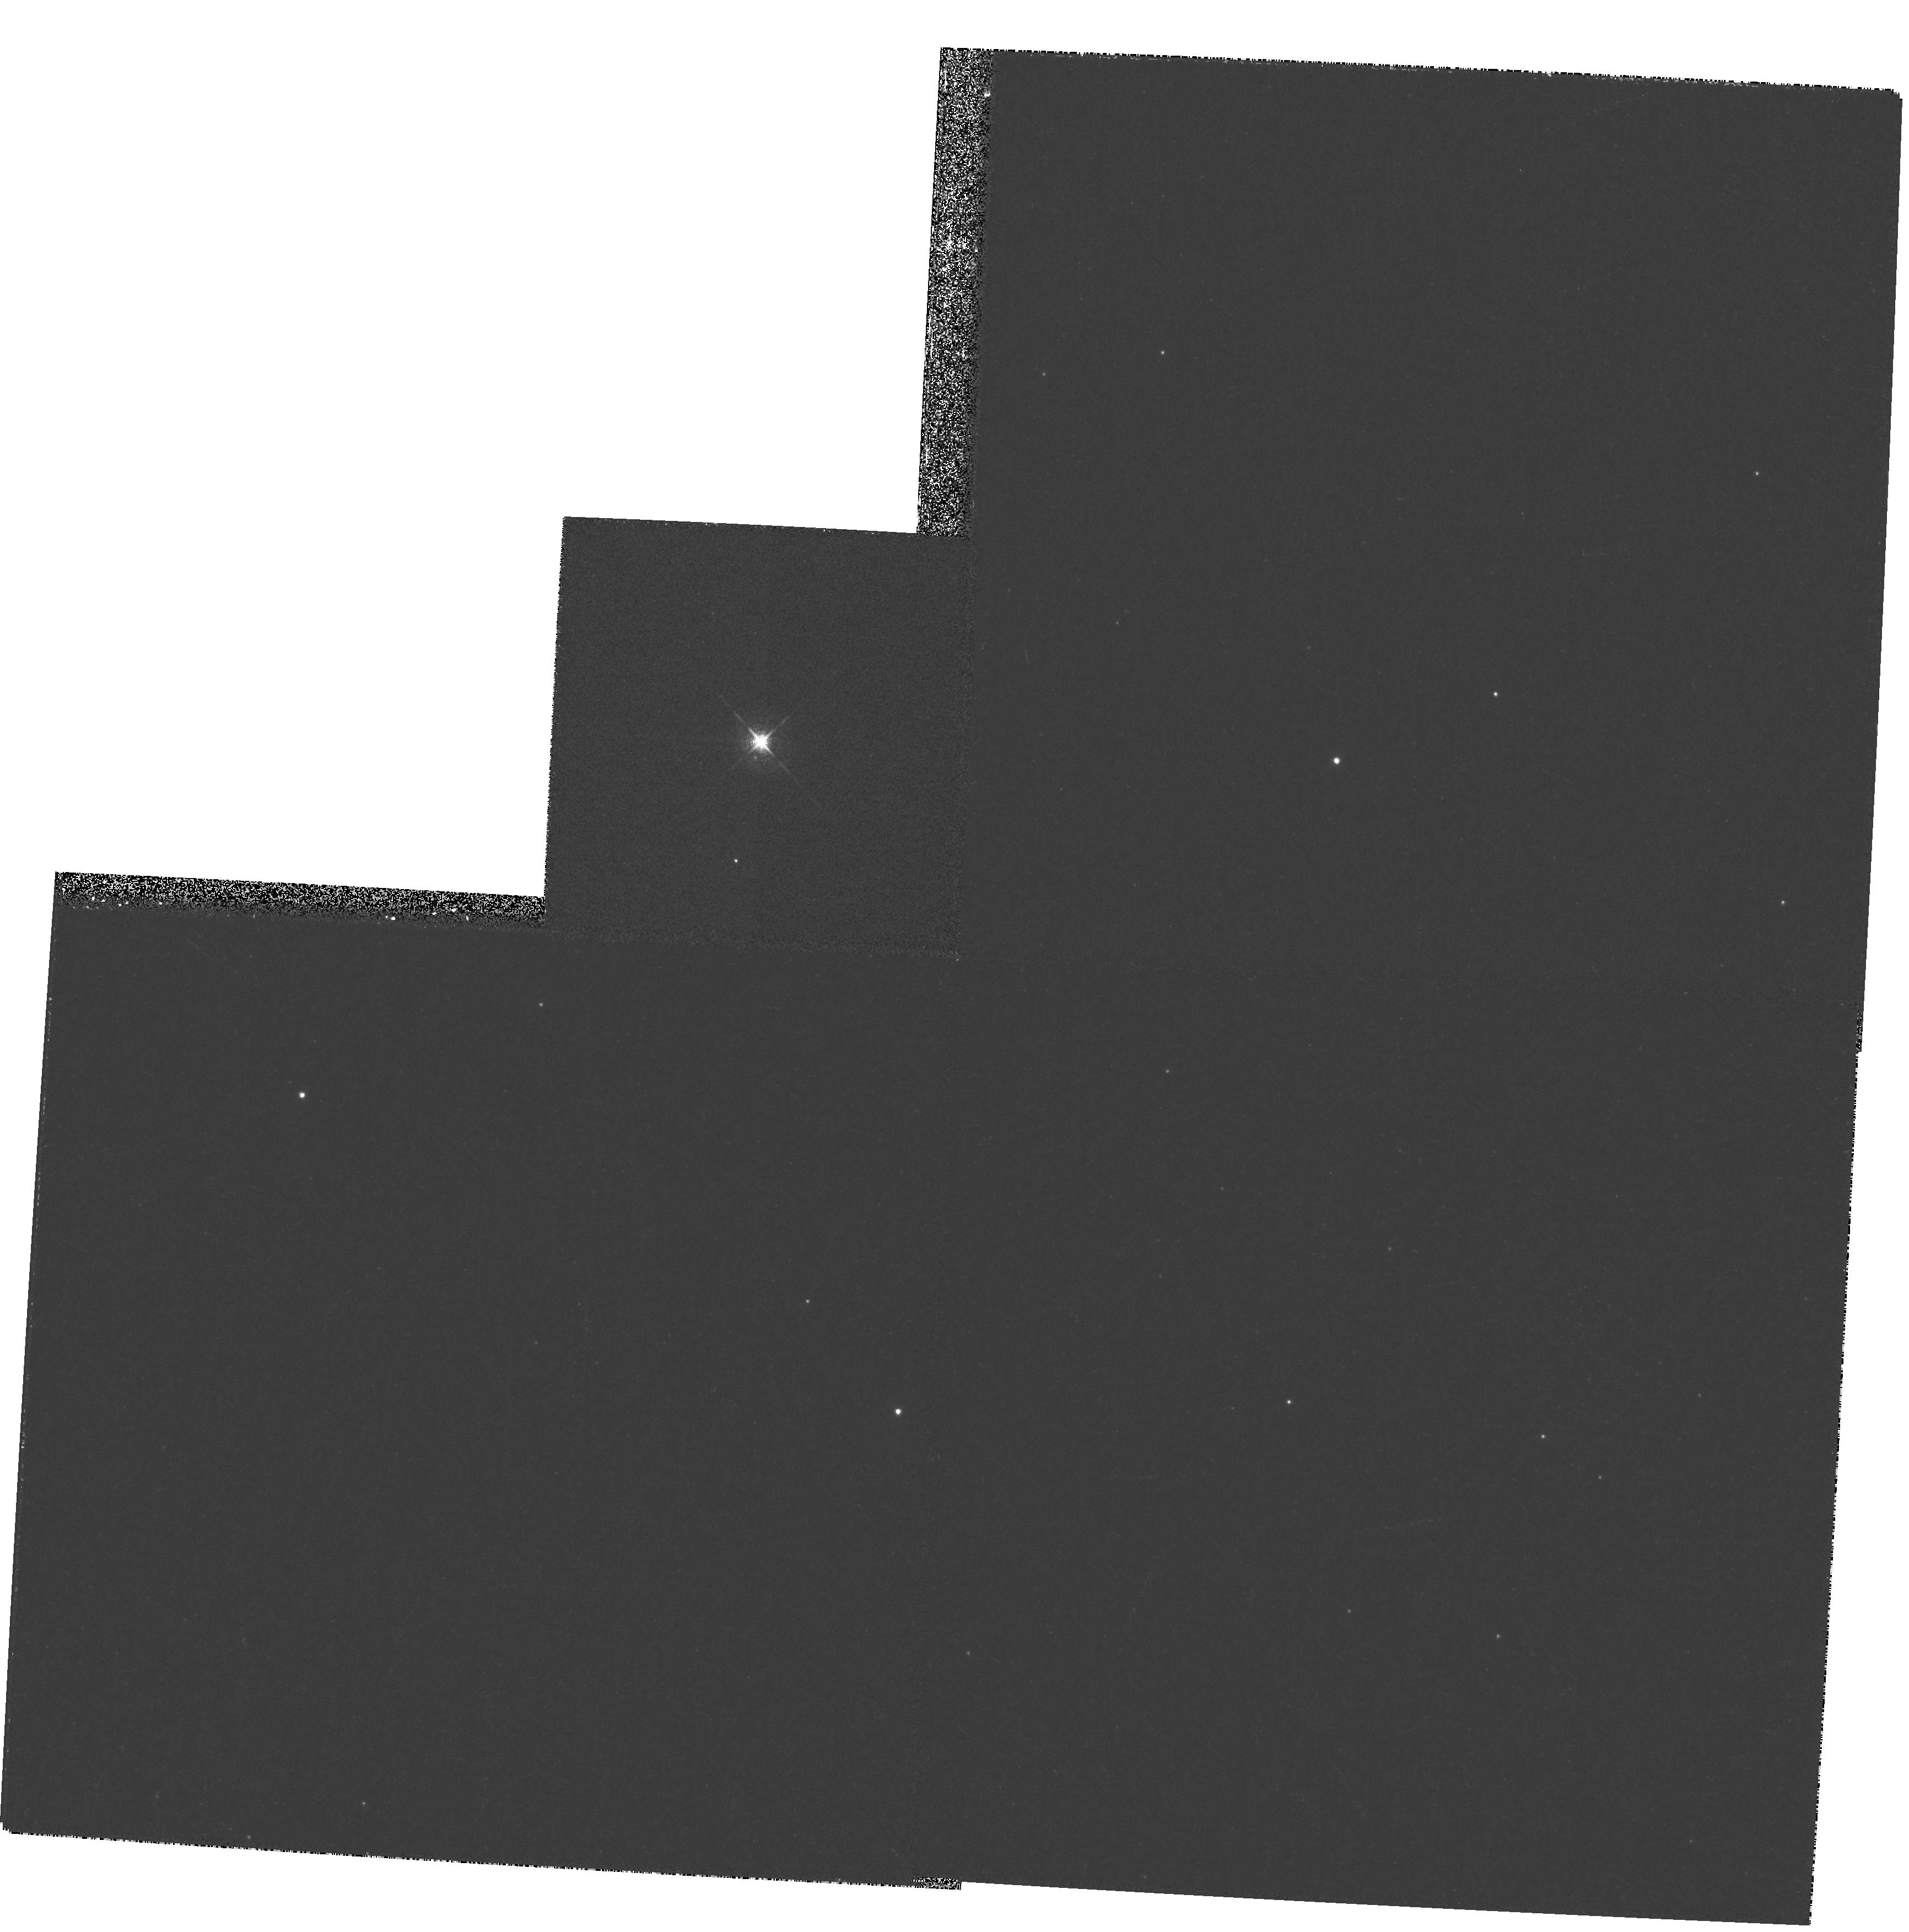
Target: CI-CAM
Instrument: WFPC2/PC
Filter: F631N
Exposure: 11 min
Observation ID: hst_6670_02_wfpc2_pc_f631n_u4u602

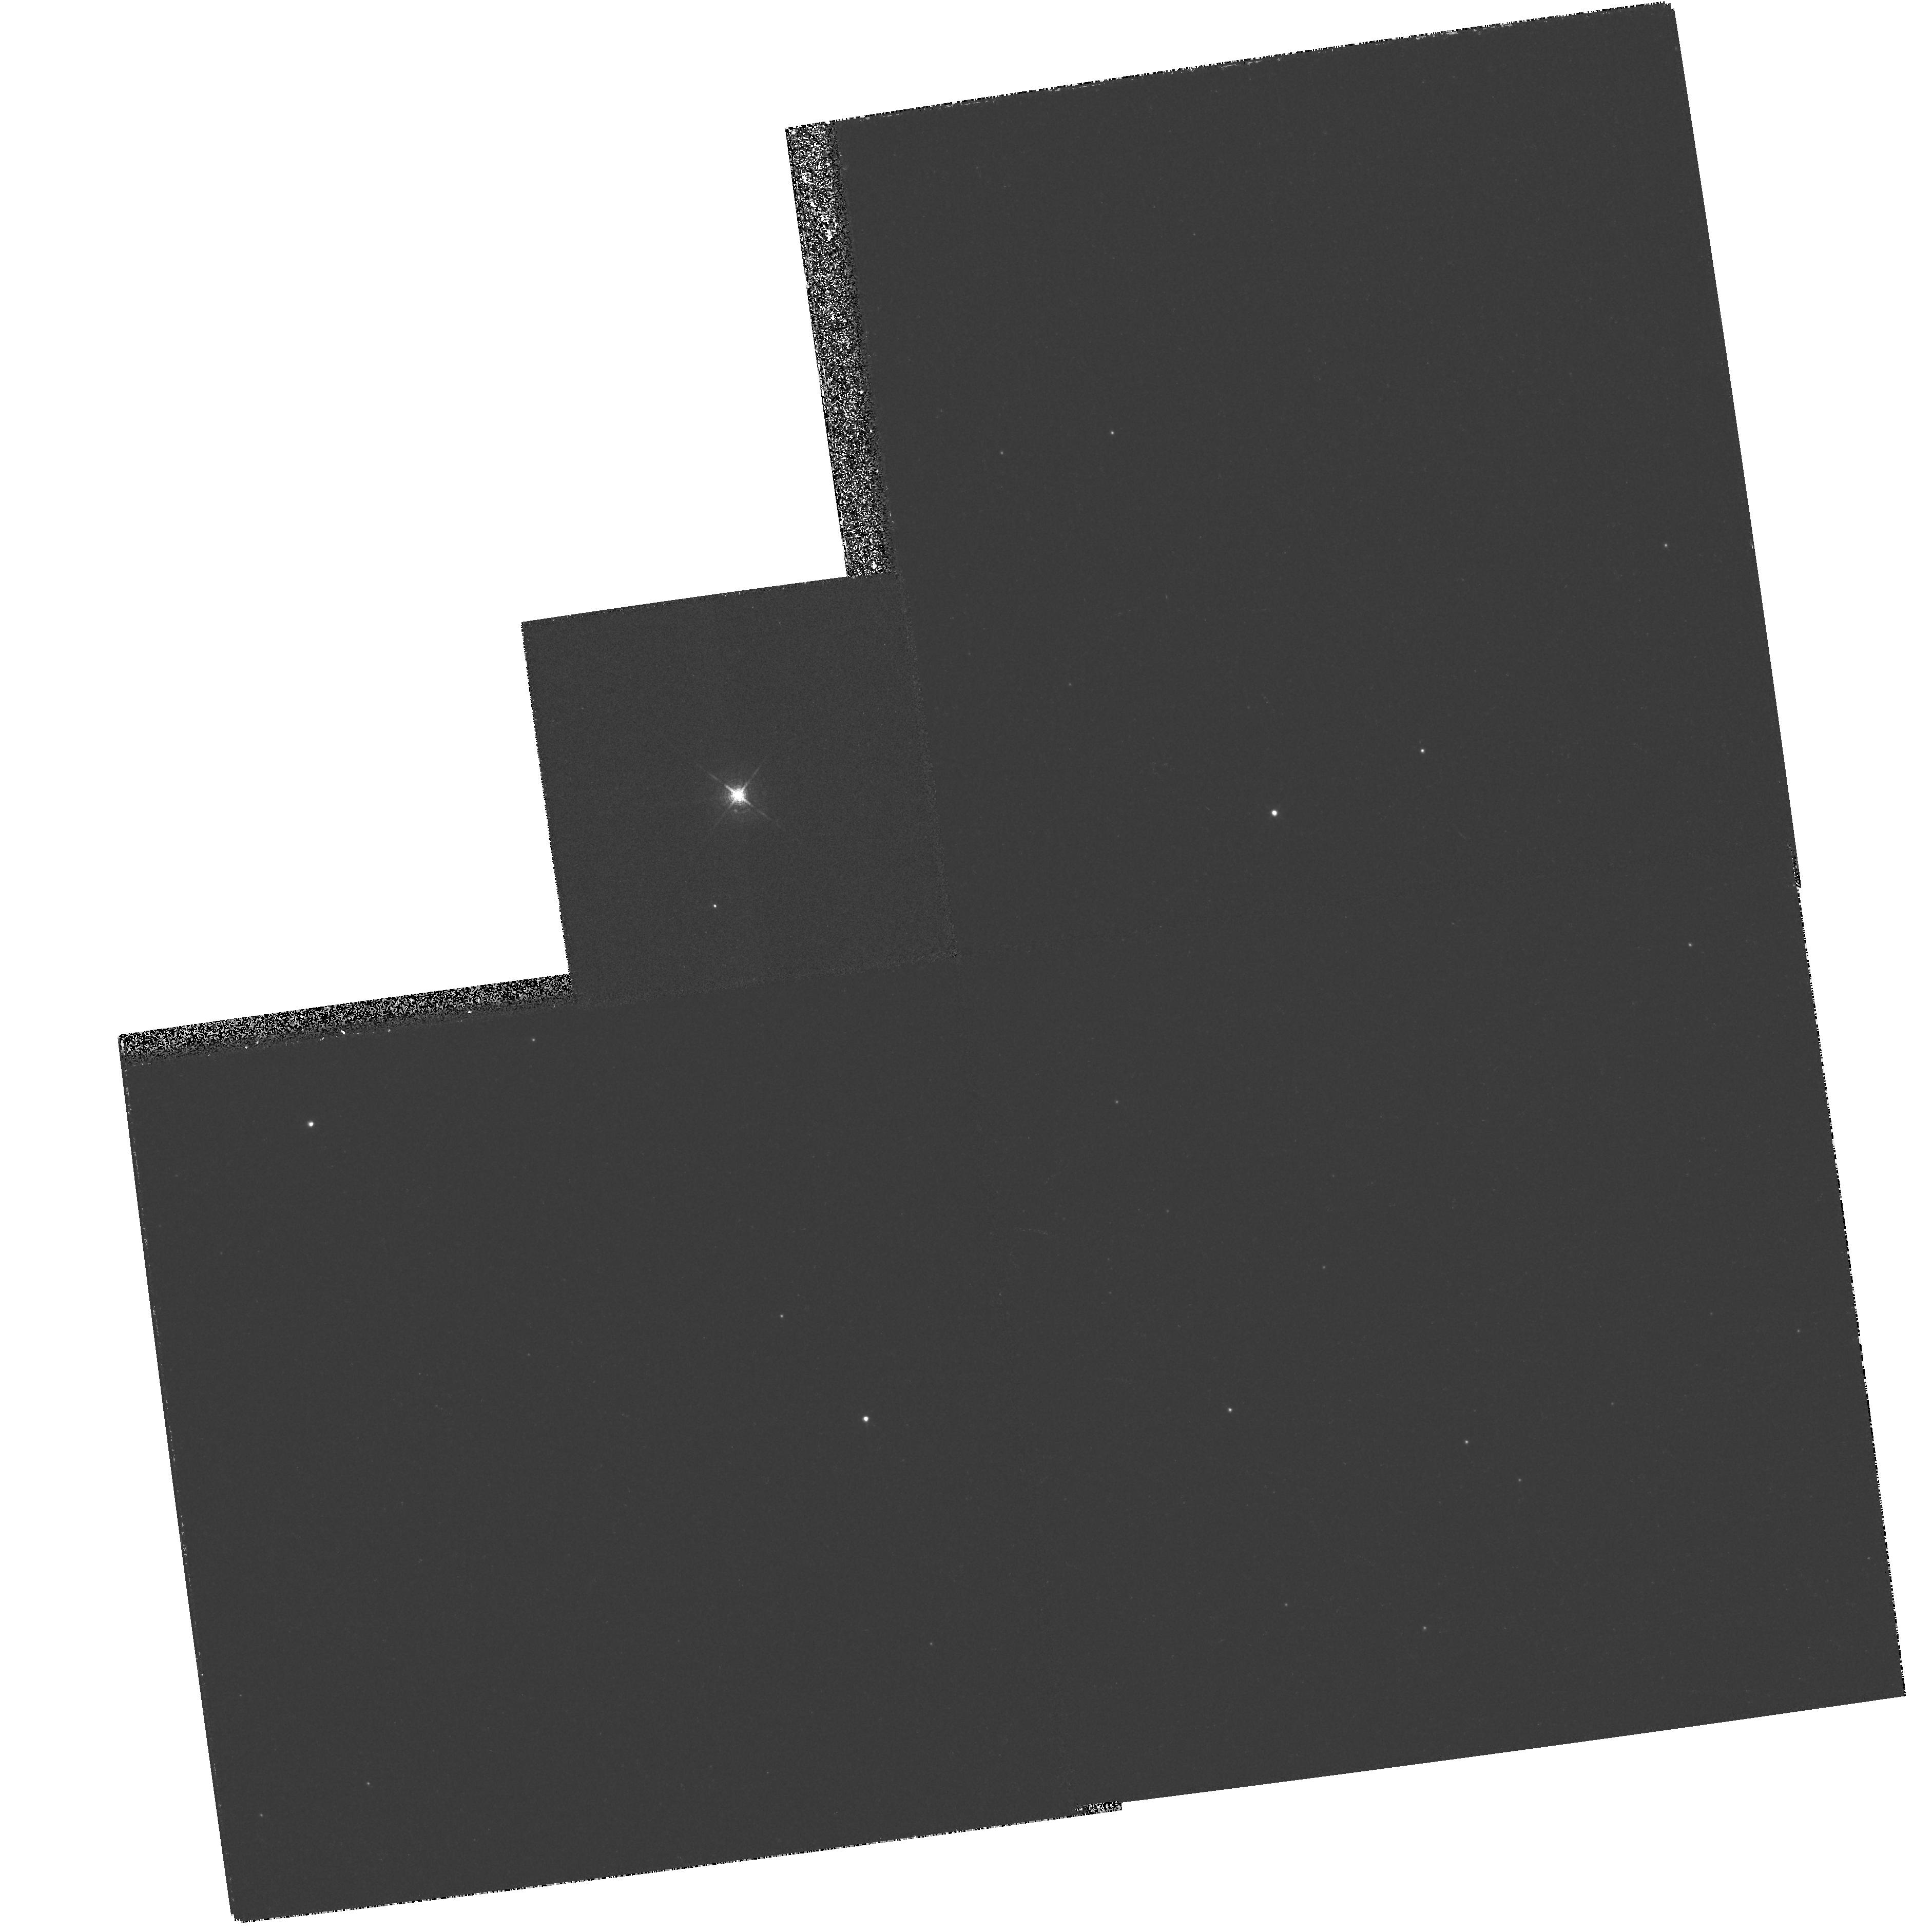
Target: CI-CAM
Instrument: WFPC2/PC
Filter: F631N
Exposure: 11 min
Observation ID: hst_6670_01_wfpc2_pc_f631n_u4u601

High-resolution imagery of jets from superluminal X-ray transients (PI: Tavani, Marco)

Superluminal transients sources (STSs) are newly discovered galactic sources showing strong X-ray outbursts associated with sporadic relativistic ejection of radio emitting plasmoids in a double-jet geometry. Qualitatively, the jet geometry of emission from STSs resembles that of AGNs and SS 433, suggesting similar conditions of accretion onto their respective compact objects (most likely black holes). HST observations of STSs aimed at detecting optical emission from plasmoids would be very valuable in testing models of relativistic emission and interaction with circumstellar environments. Typically, detectable radio emission from ejected plasmoids lasts for several weeks and large plasmoids can be ejected within a timescale of a few days. A target of opportunity (TOO) HST observation of STS is therefore possible, following a timely warning of STS activity. The success of a TOO observation strongly relies on simultaneous multiwavelength observations involving X -ray, radio and optical monitoring, and our group is engaged in the current monitoring and study of STSs. We propose to carry out TOO HST observations of nearby STSs (\gro and possibly \2) or of accessible new STSs if both of the following conditions are satisfied: (1) a major hard X-ray outburst is detected (typically with a flux larger than several hundred mCrab); (2) continuum radio emission in the 0.8-20 GHz band is detected during the X-ray outburst with a clear indication of plasmoid propagation.